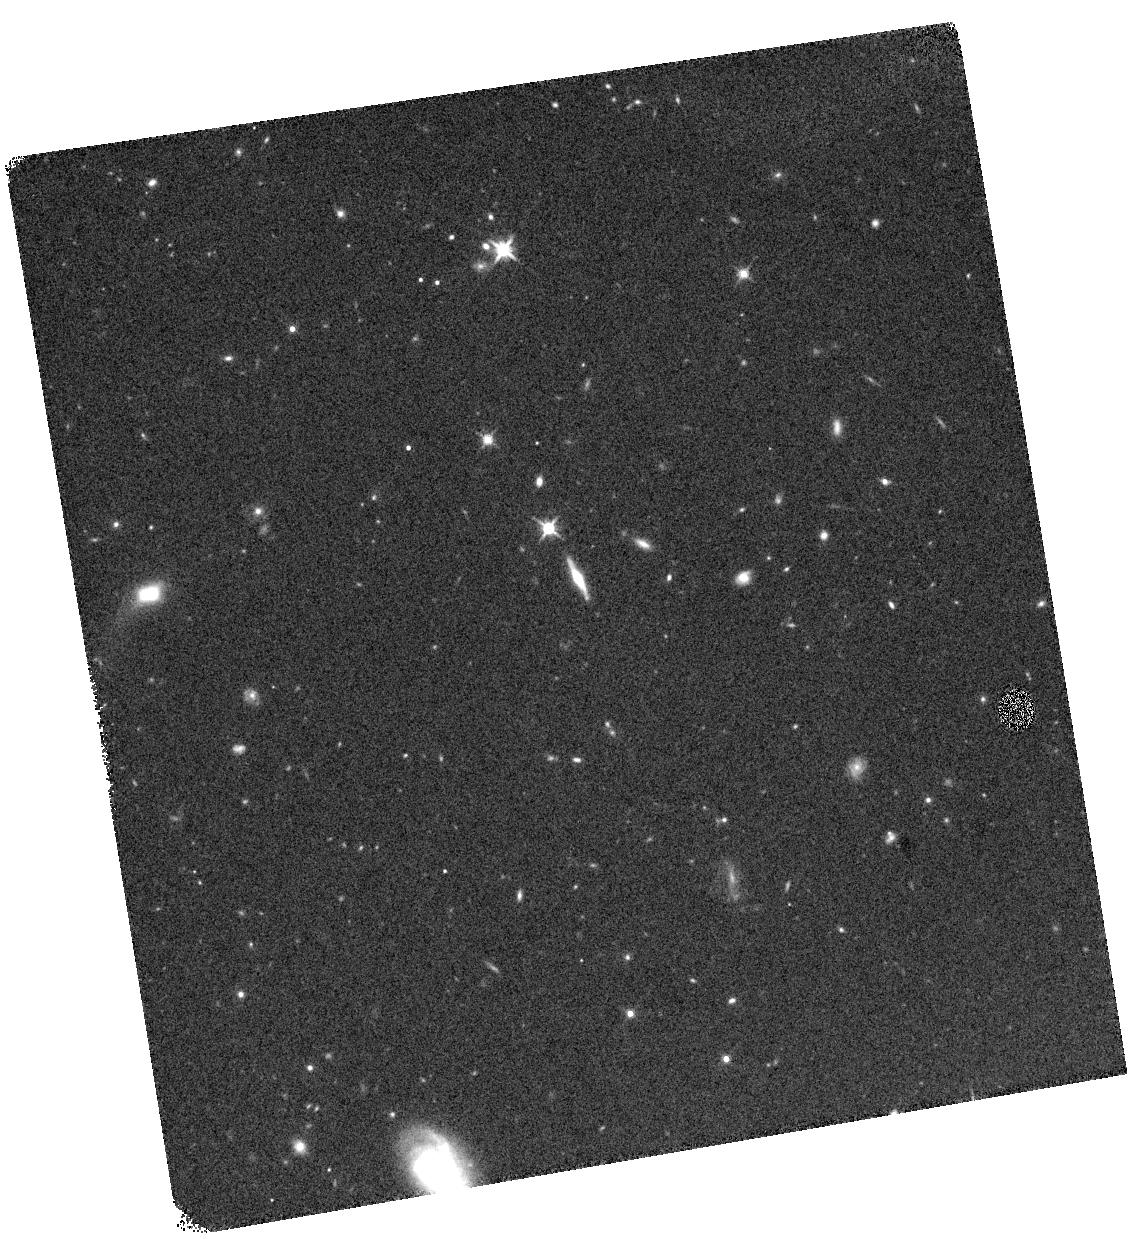
Target: 104648
Instrument: WFC3/IR
Filter: F140W
Exposure: 8 min
Observation ID: hst_16037_03_wfc3_ir_f140w_ie8103

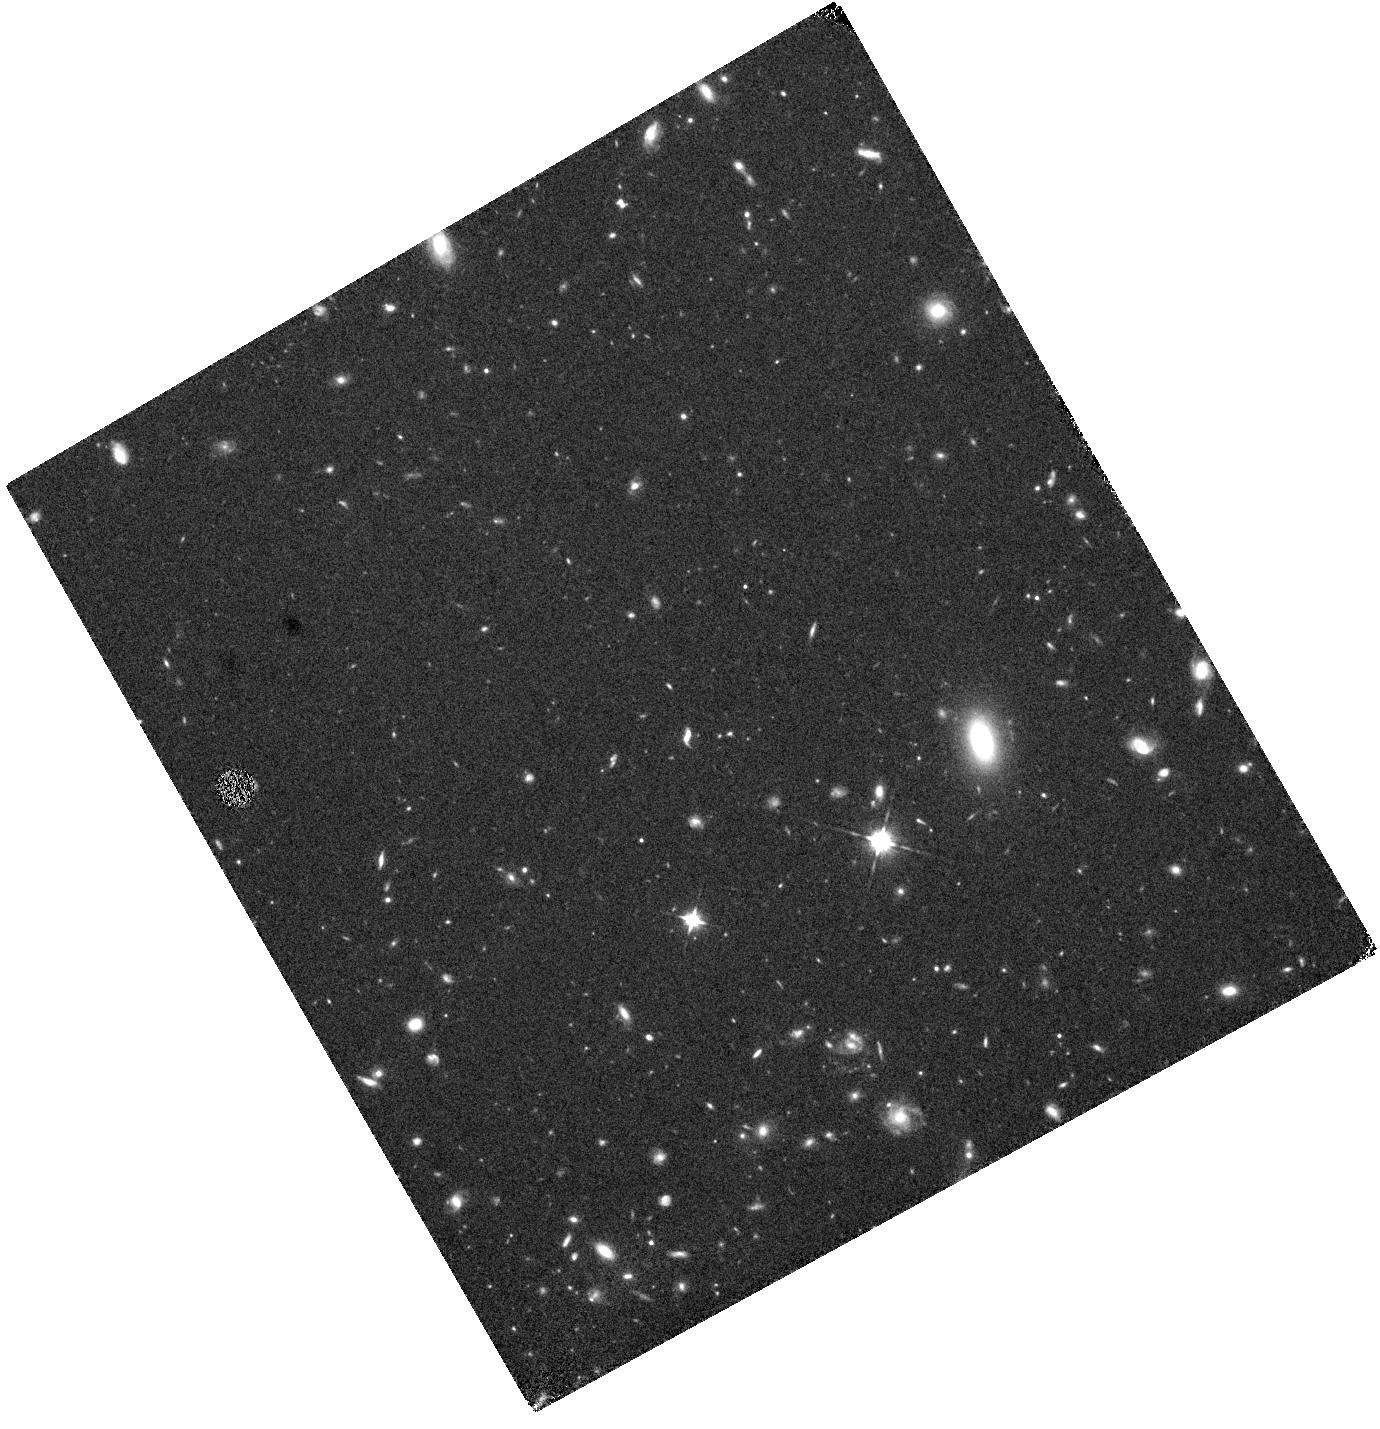
Target: 246557
Instrument: WFC3/IR
Filter: F105W
Exposure: 33 min
Observation ID: hst_16037_01_wfc3_ir_f105w_ie8101

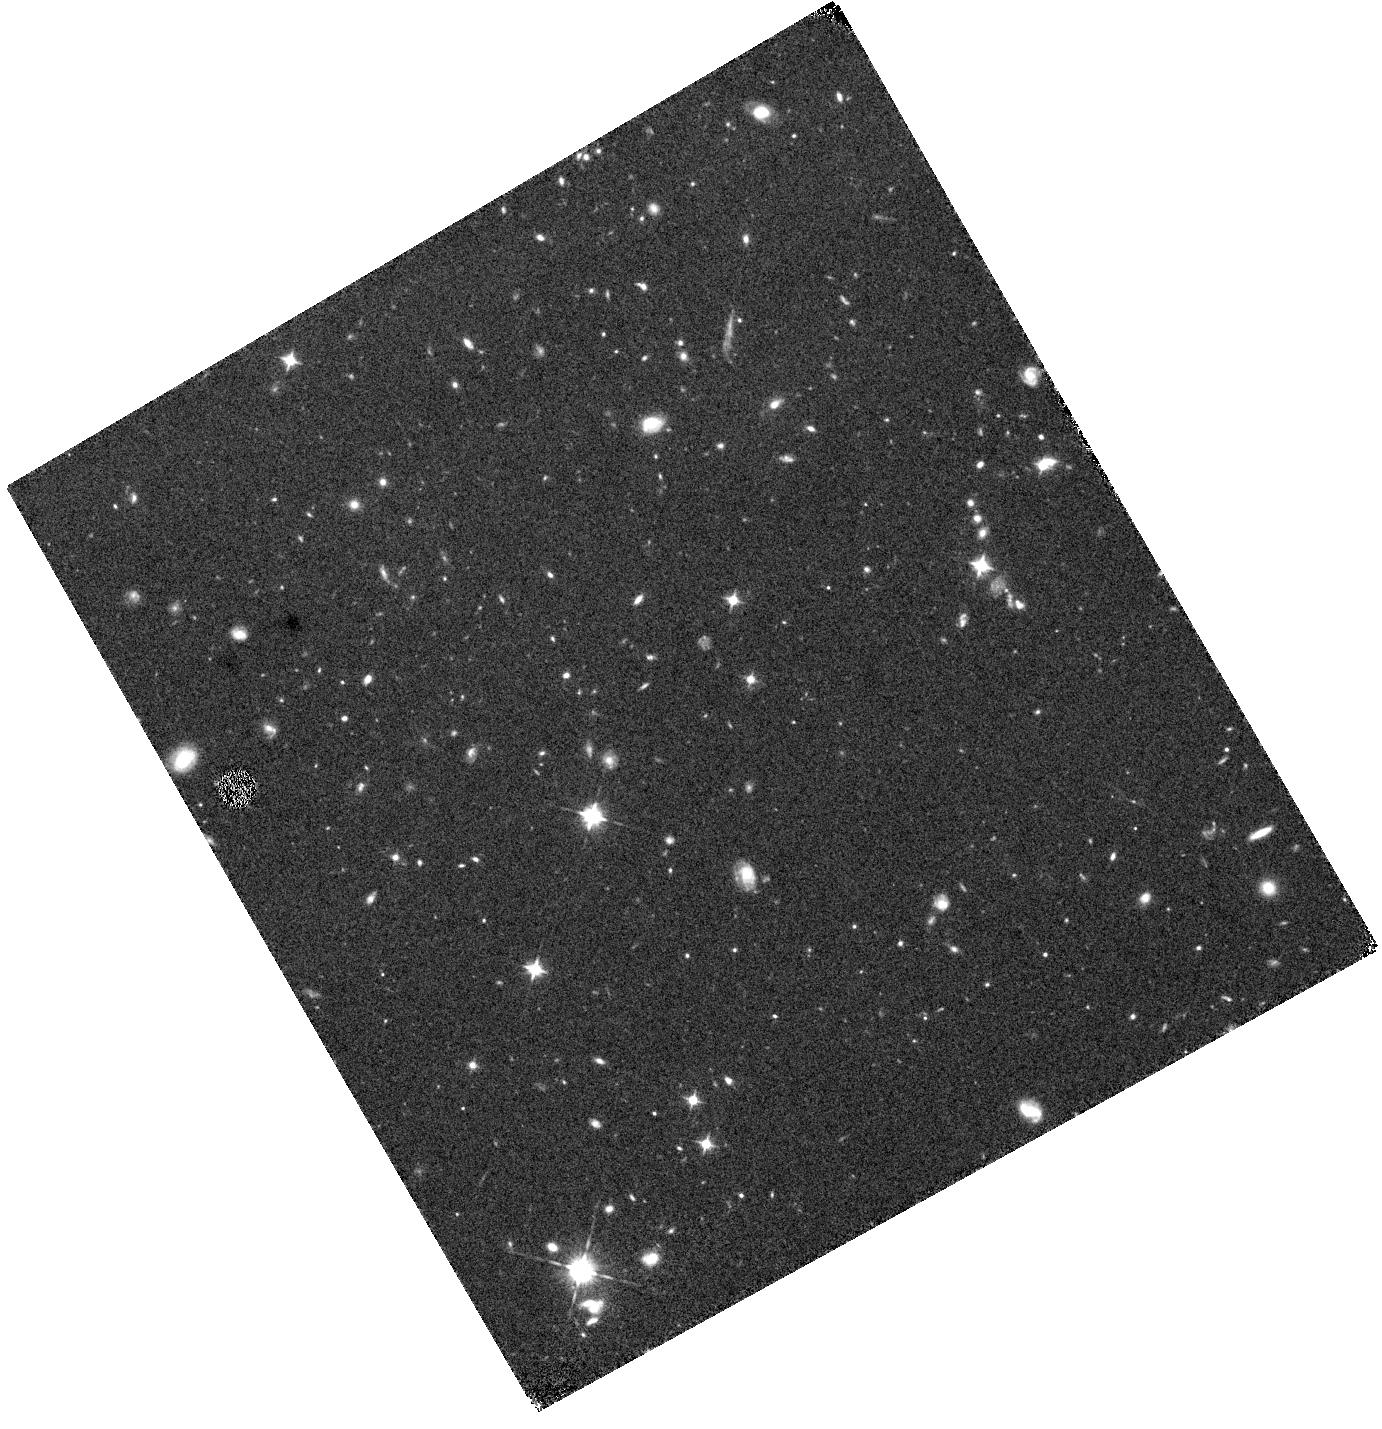
Target: 265881
Instrument: WFC3/IR
Filter: F105W
Exposure: 33 min
Observation ID: hst_16037_04_wfc3_ir_f105w_ie8104

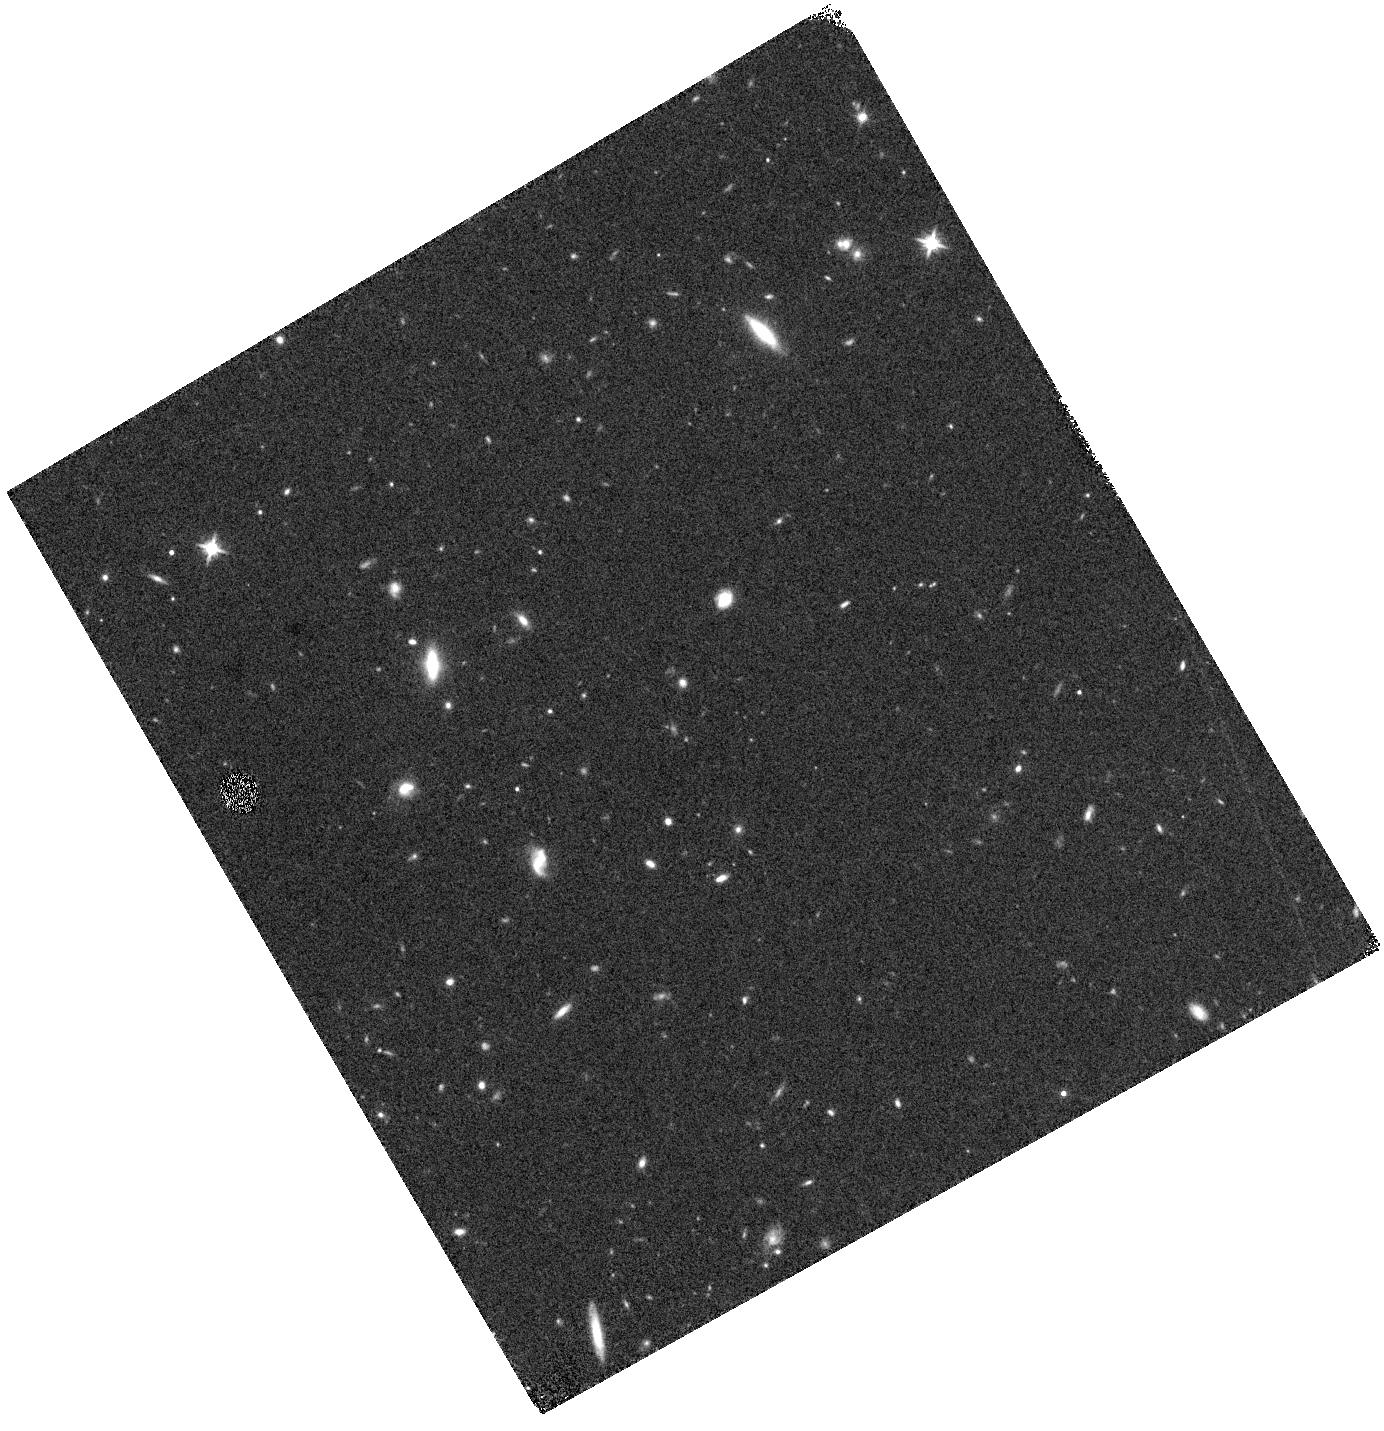
Target: 290767
Instrument: WFC3/IR
Filter: F140W
Exposure: 8 min
Observation ID: hst_16037_02_wfc3_ir_f140w_ie8102

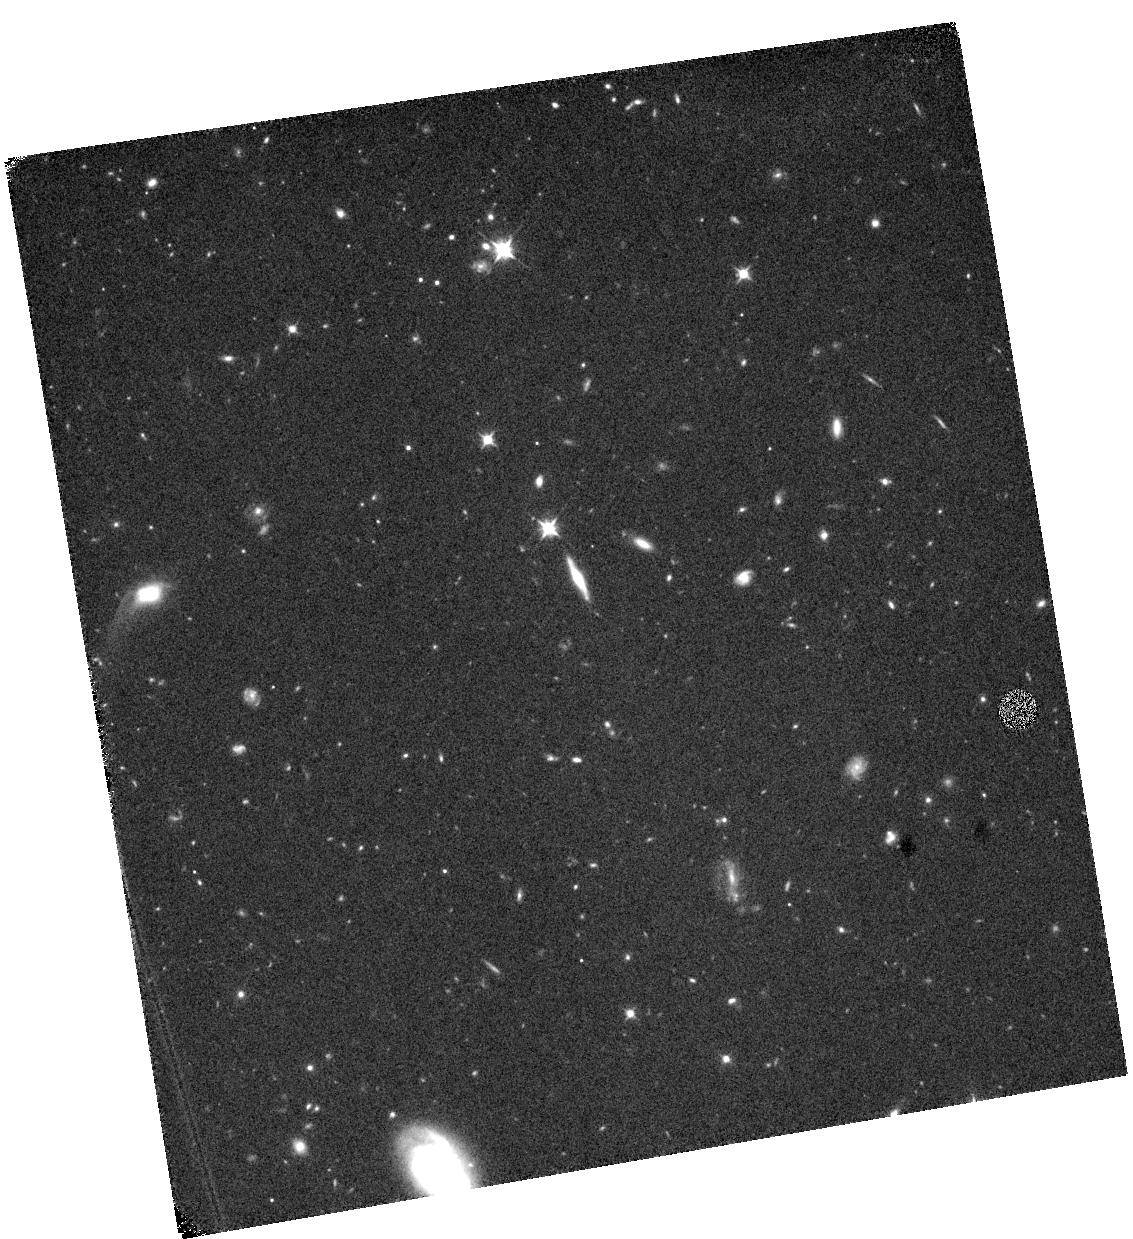
Target: 104648
Instrument: WFC3/IR
Filter: F105W
Exposure: 33 min
Observation ID: hst_16037_03_wfc3_ir_f105w_ie8103

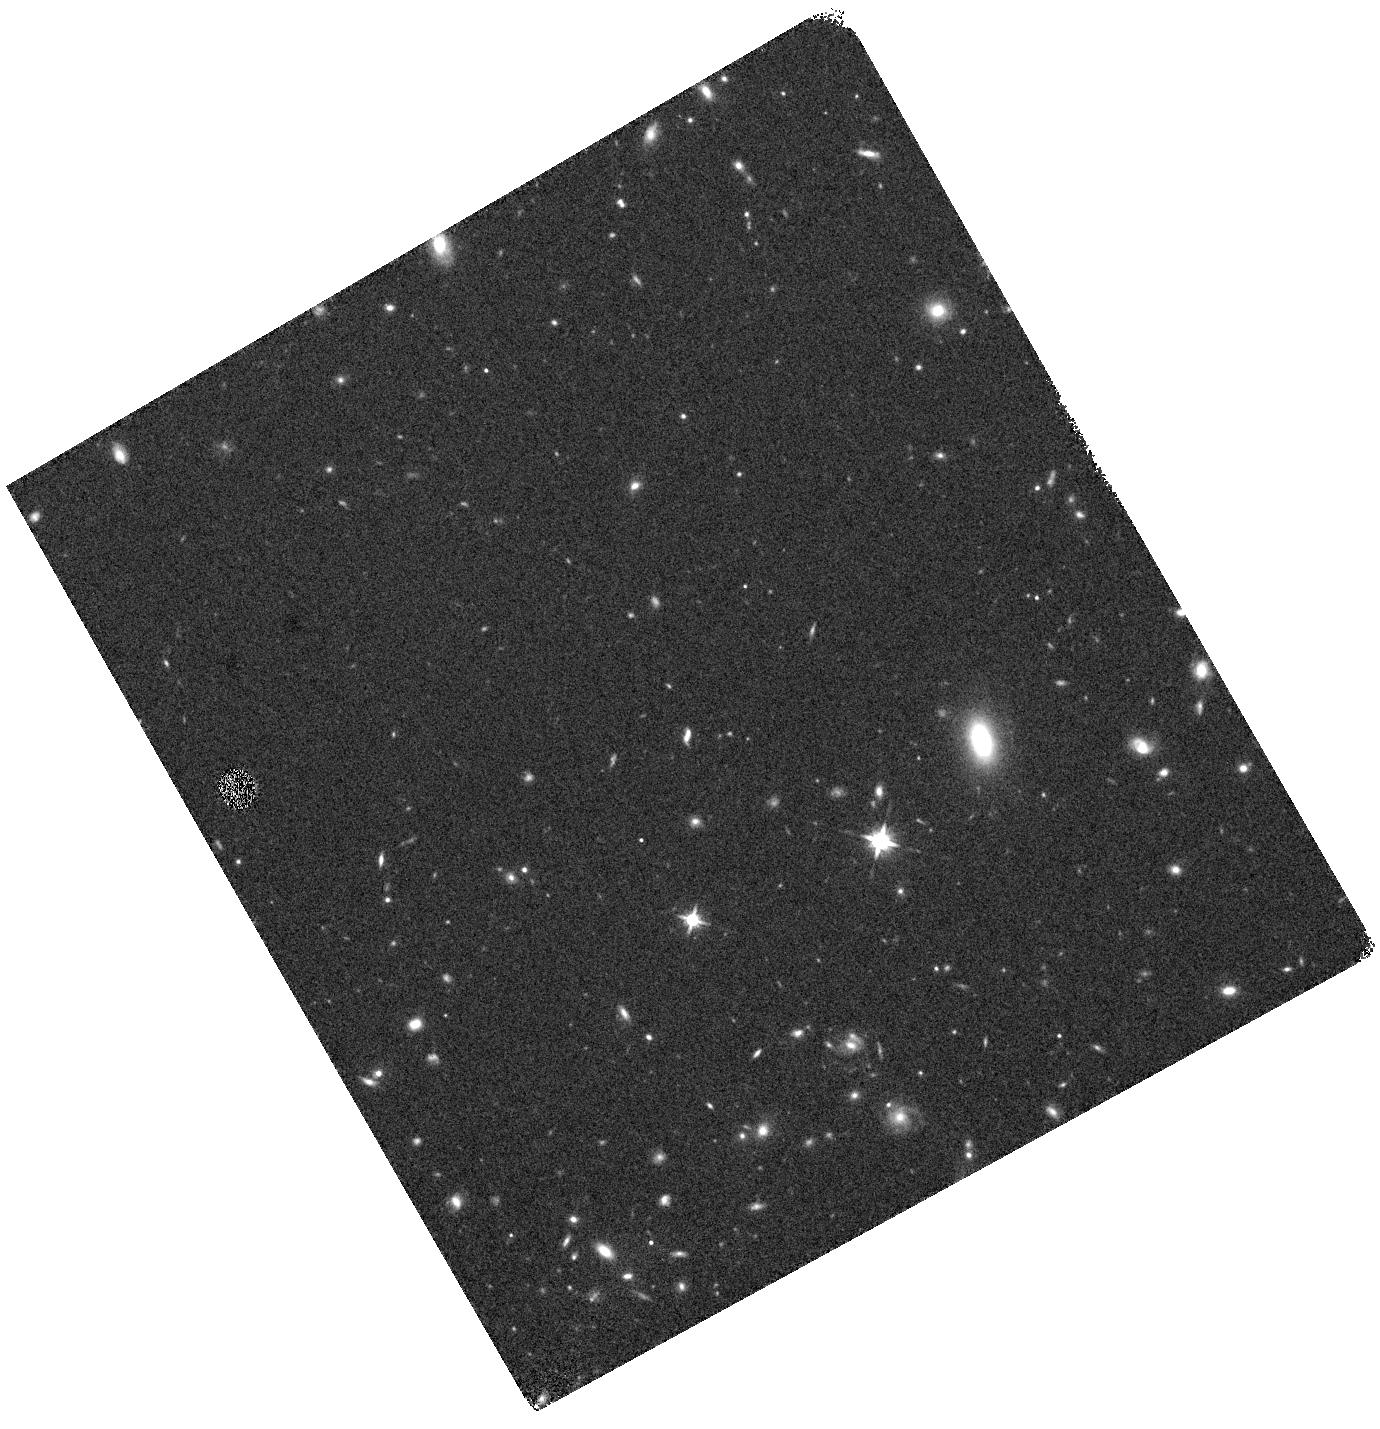
Target: 246557
Instrument: WFC3/IR
Filter: F140W
Exposure: 8 min
Observation ID: hst_16037_01_wfc3_ir_f140w_ie8101

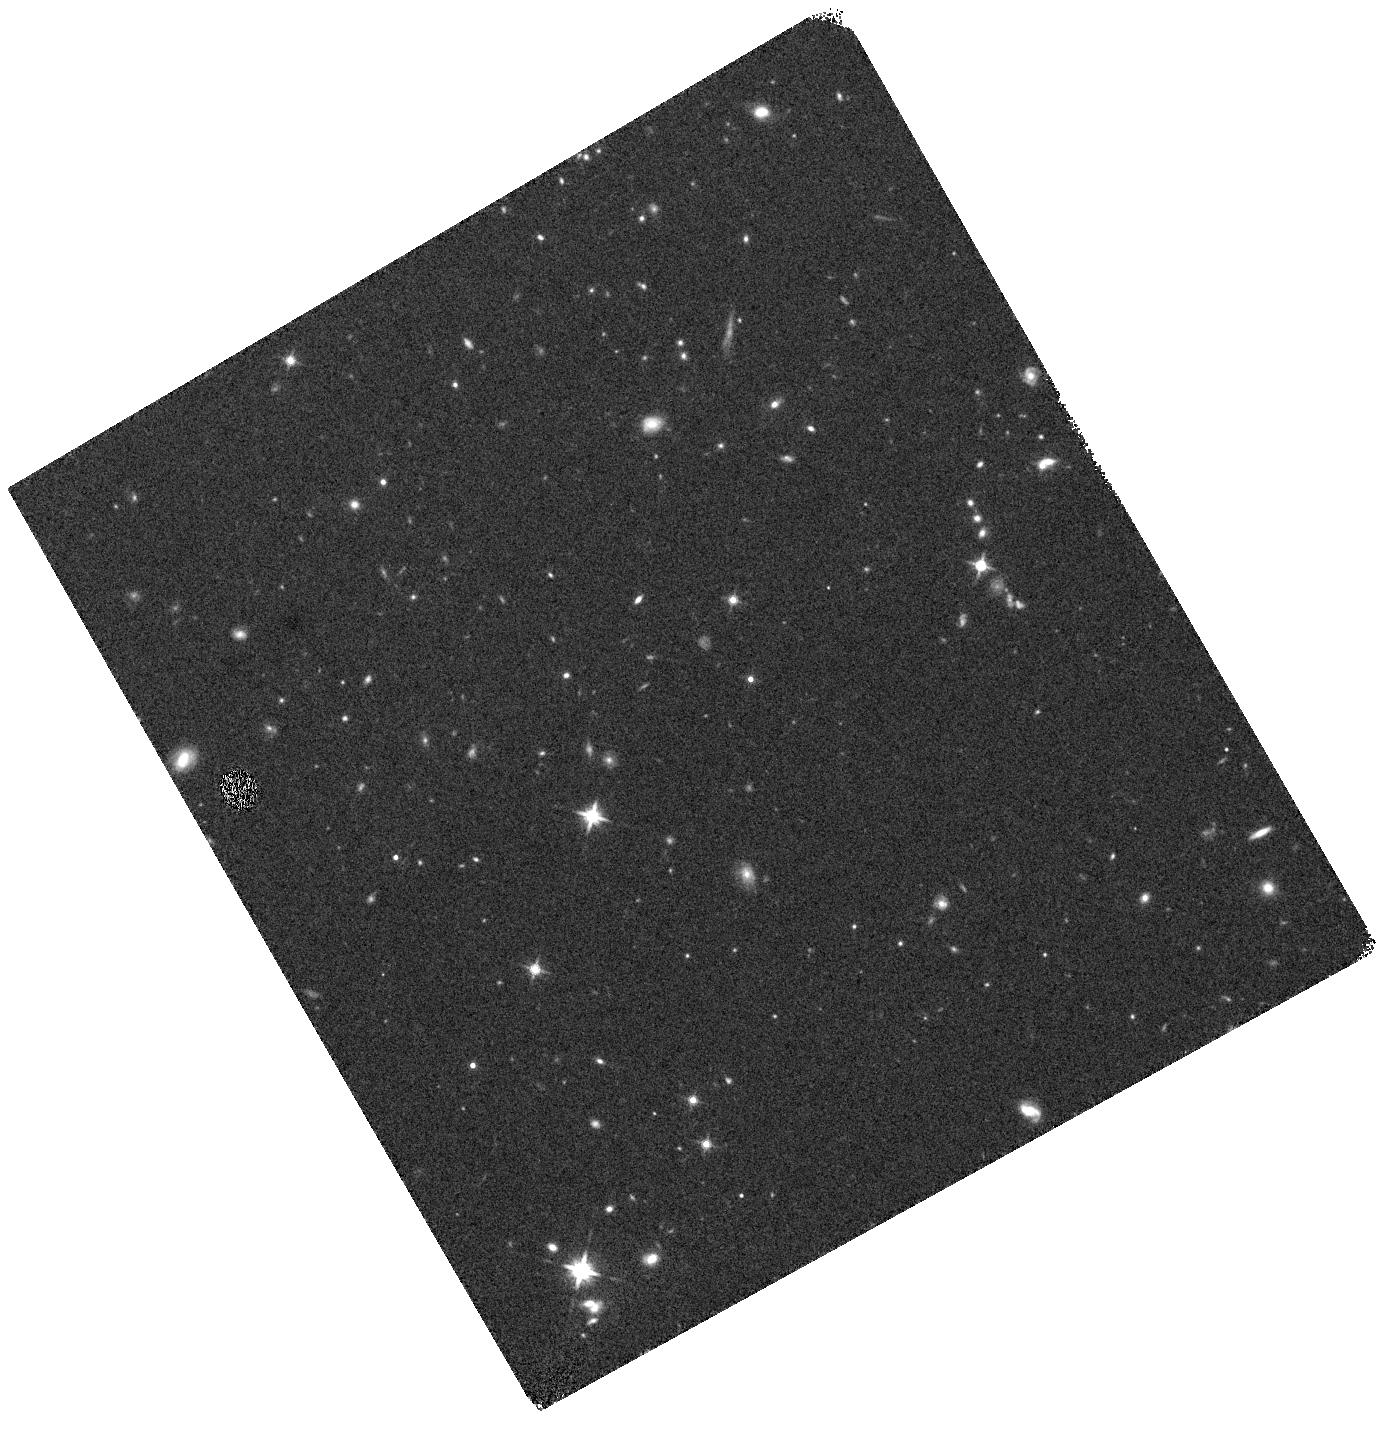
Target: 265881
Instrument: WFC3/IR
Filter: F140W
Exposure: 8 min
Observation ID: hst_16037_04_wfc3_ir_f140w_ie8104

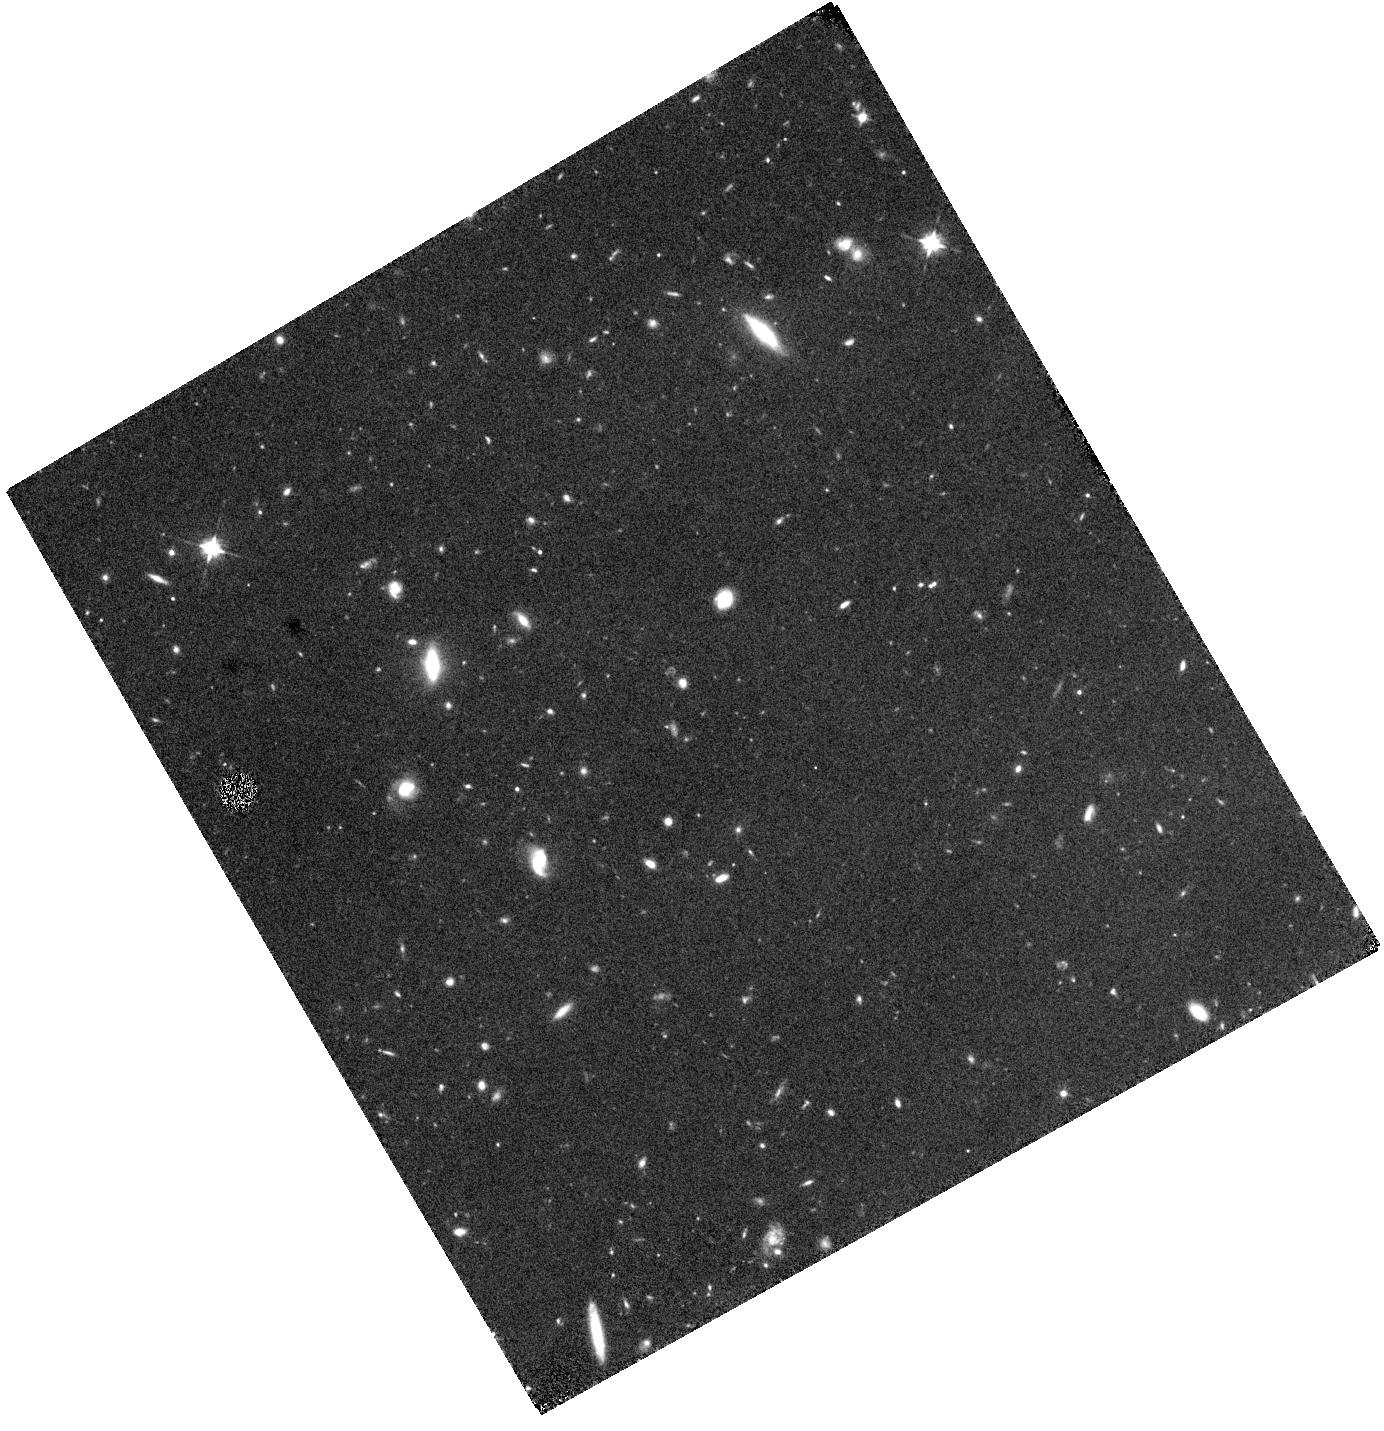
Target: 290767
Instrument: WFC3/IR
Filter: F105W
Exposure: 33 min
Observation ID: hst_16037_02_wfc3_ir_f105w_ie8102

Securing a sample of exceptionally bright z>~9 galaxies to prepare for JWST and probe early galaxy assembly (PI: Stefanon, Mauro)

Especially massive galaxies are thought to be rare in the high-redshift universe, so the discovery of one very bright z=11.1 galaxy (GN-z11) within the original CANDELS program (0.25 sq. deg) was quite a surprise. Most theoretical models suggested a 10-50x larger area would be required to identify such a source. While such a discovery could suggest high-mass galaxies form particularly efficiently at early times, it could also be a "lucky" find. To determine which and to probe the properties of the most massive assembled galaxies in the early universe, we search a much larger volume for bright z>8.5 galaxies and discovered 4 very bright, high-probability z~9-10 candidate galaxies over that 6 square degree area with the deepest optical, near-IR, and Spitzer/IRAC data. The extreme luminosities of these sources demands that we urgently try to confirm their nature as secure z>8 galaxies with deeper follow-up observations given the implications for the formation efficiency of massive galaxies in the early universe and the proximity of the JWST cycle 1 deadline. With just 1 orbit of HST imaging data at 0.1 micron, these candidates would be detected at 10 sigma if at z<7, or be found to be secure >99.9999%-probability z>8 galaxies if undetected. Thanks to the very large volumes we search, we will likely confirm 1 of these extreme sources as robust, and potentially more if galaxy formation is especially efficient at early times. Our resultant sample of exceptionally bright z~9-10 galaxies should serve as high value targets for deep spectroscopy in the near future with JWST, ALMA, and also with the ELTs.